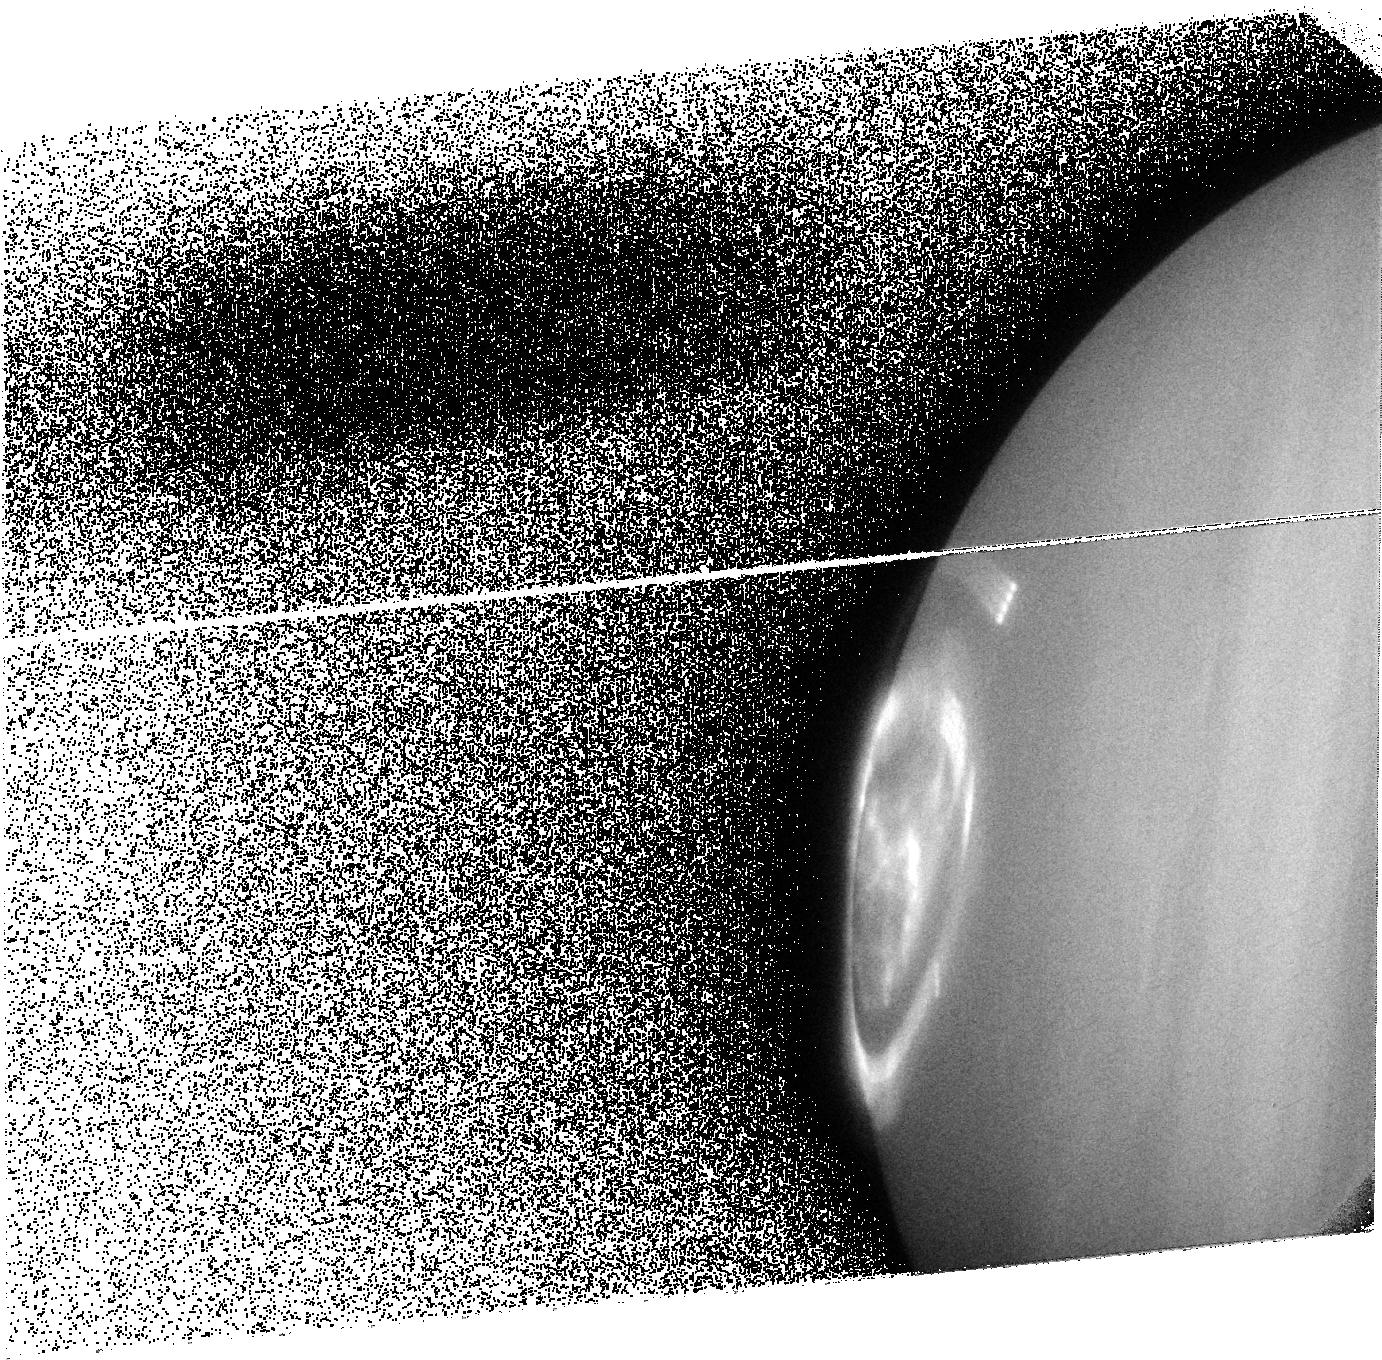
Target: JUPITERF. Instrument: ACS/SBC. Filter: F125LP. Exposure: 9 min. Observation ID: j93ea4030

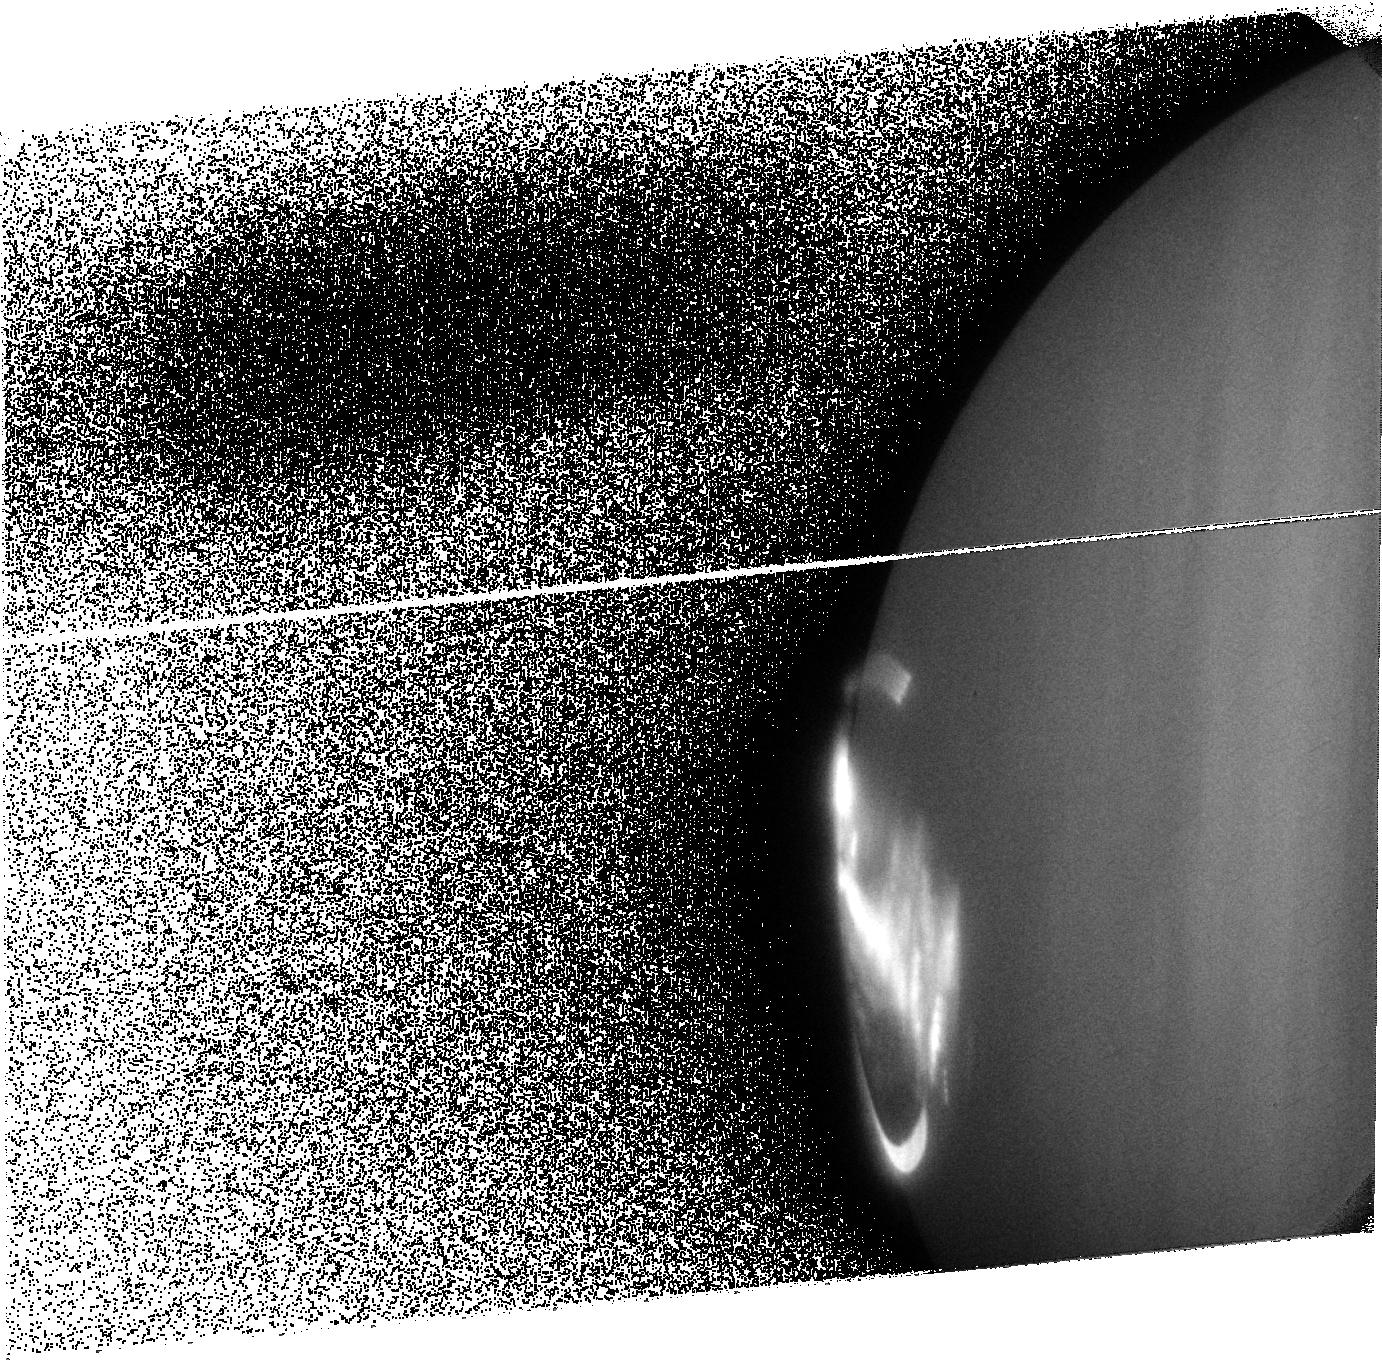
Target: JUPITERC. Instrument: ACS/SBC. Filter: F125LP. Exposure: 10 min. Observation ID: j93e03030

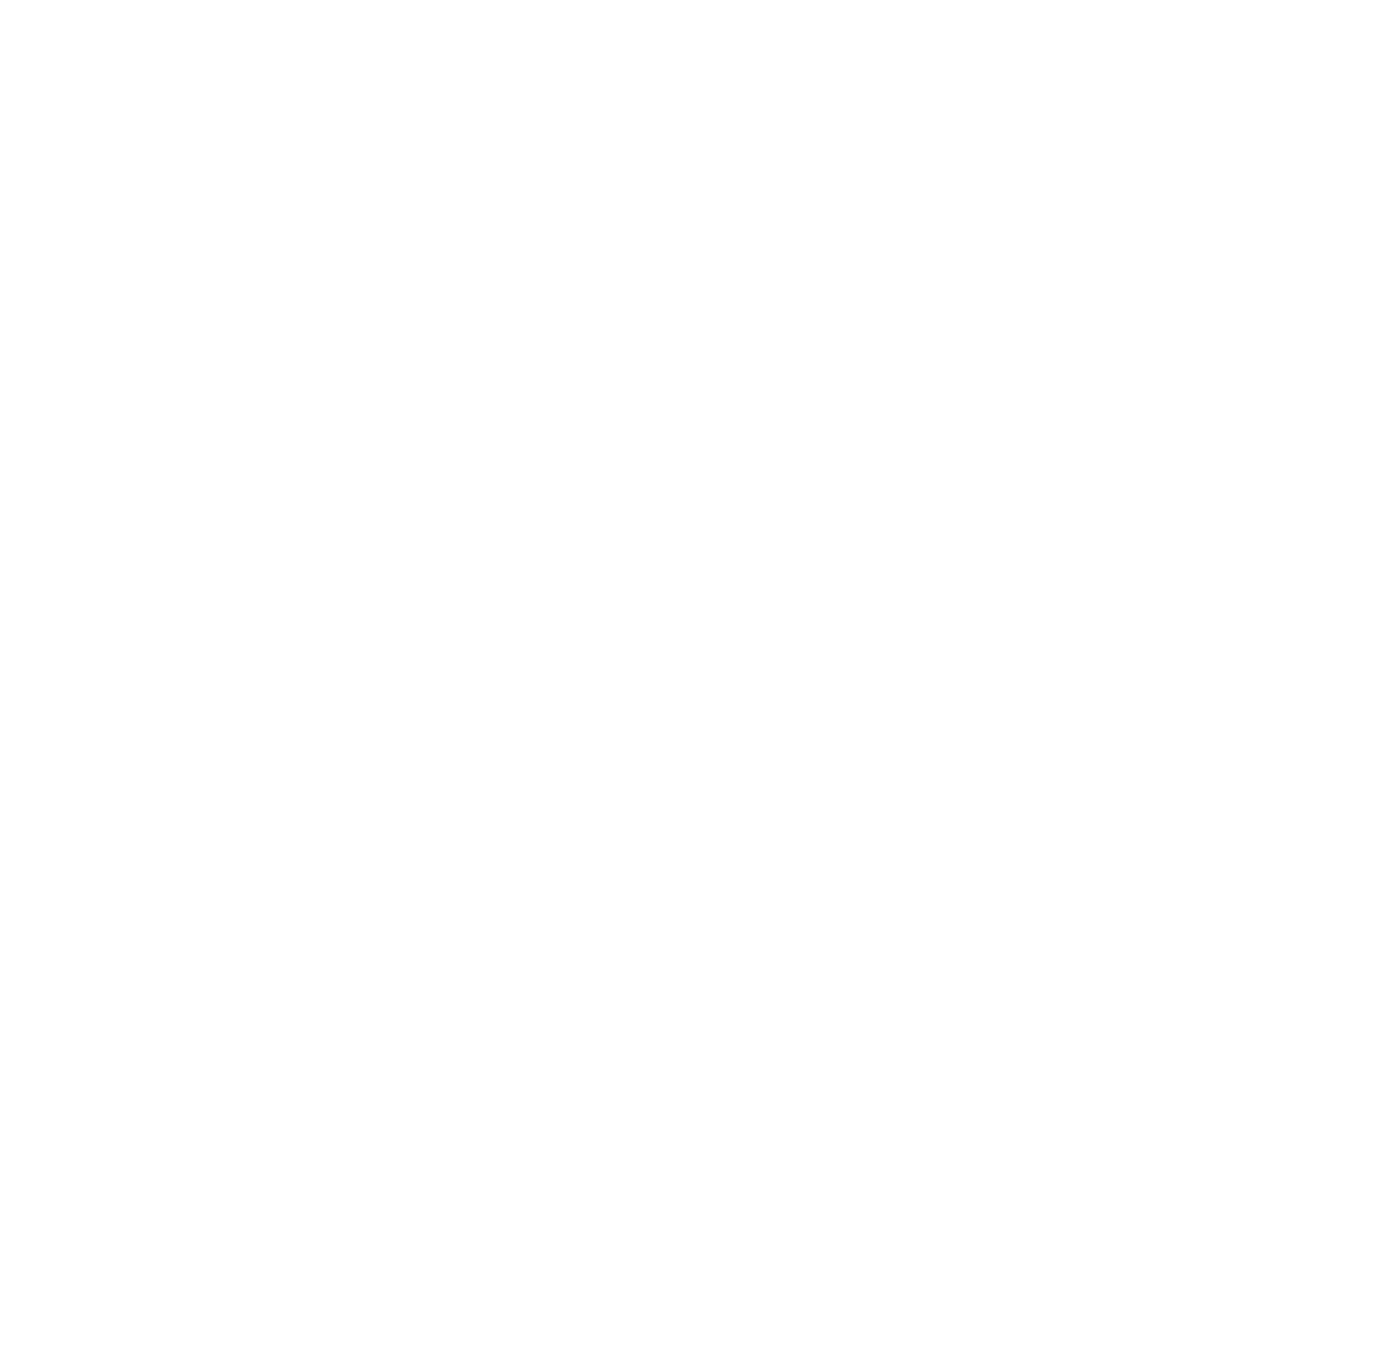
Target: JUPITERA. Instrument: ACS/SBC. Filter: F125LP. Exposure: 10 min. Observation ID: j93e02010

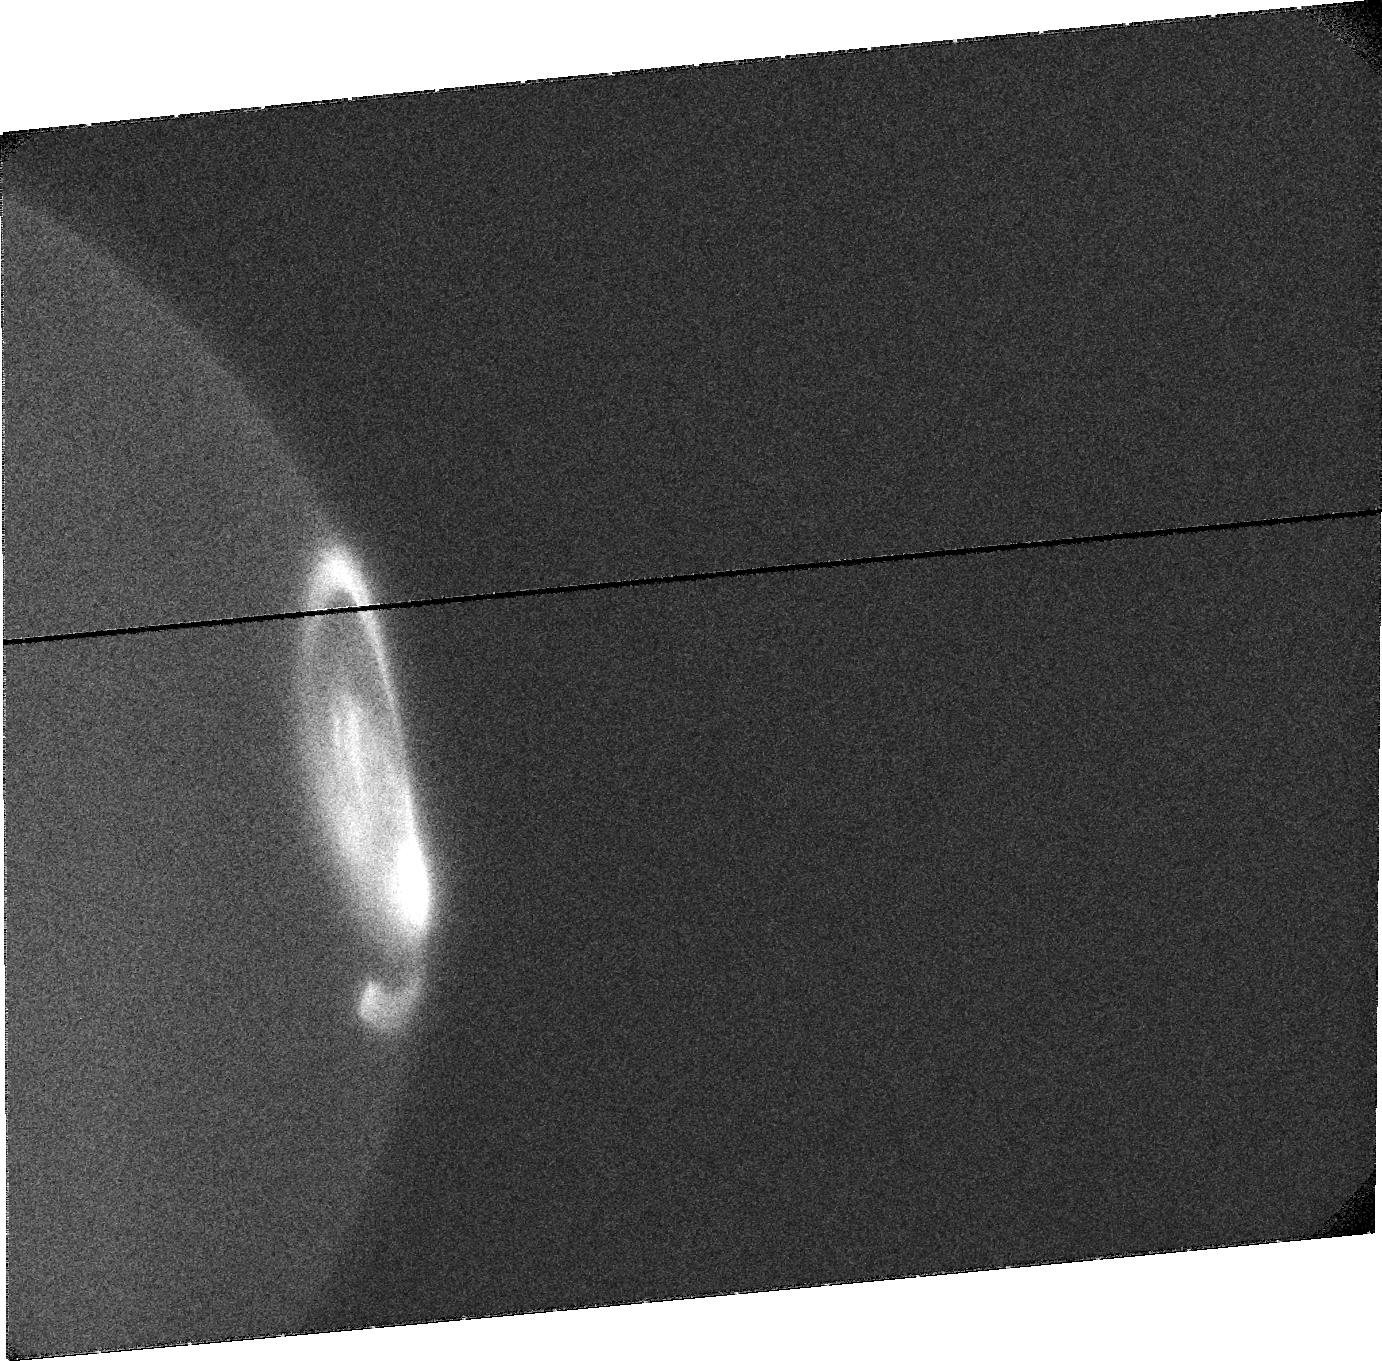
Target: JUPITERTEST1. Instrument: ACS/SBC. Filter: F122M. Exposure: 15 min. Observation ID: j93e01020

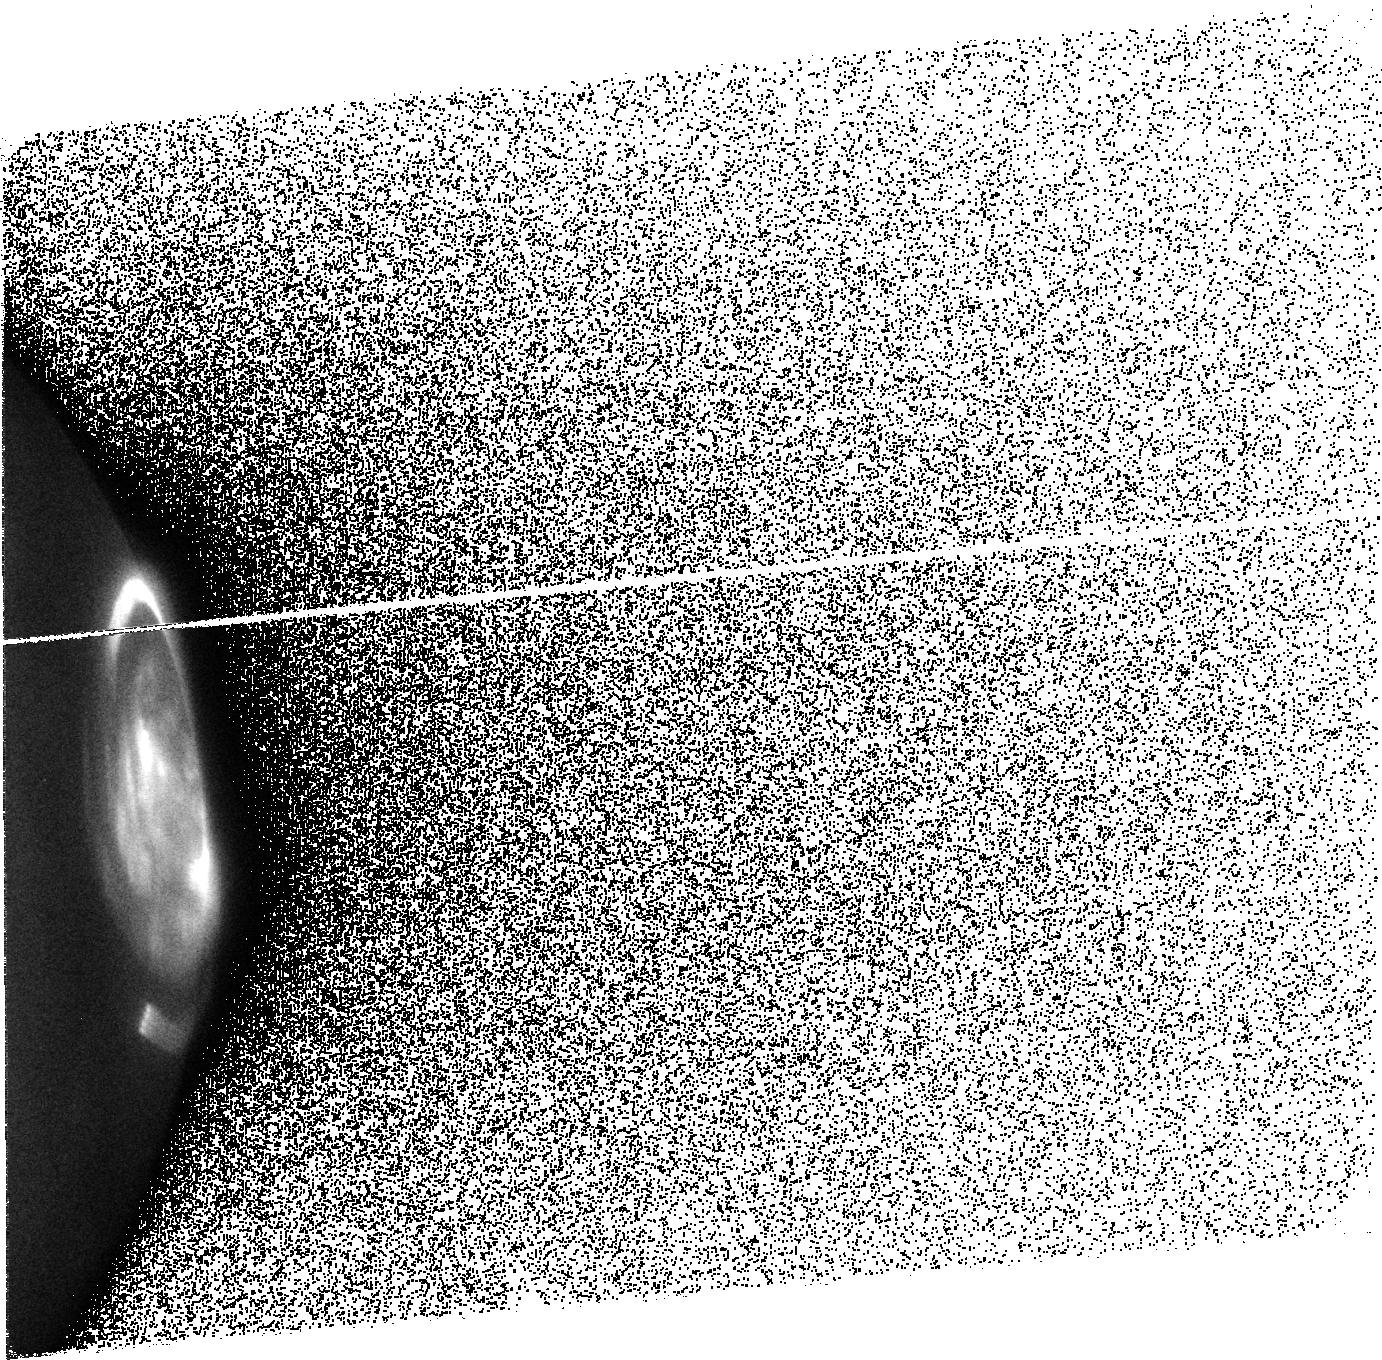
Target: JUPITERTEST2. Instrument: ACS/SBC. Filter: F140LP. Exposure: 9 min. Observation ID: j93ea1010

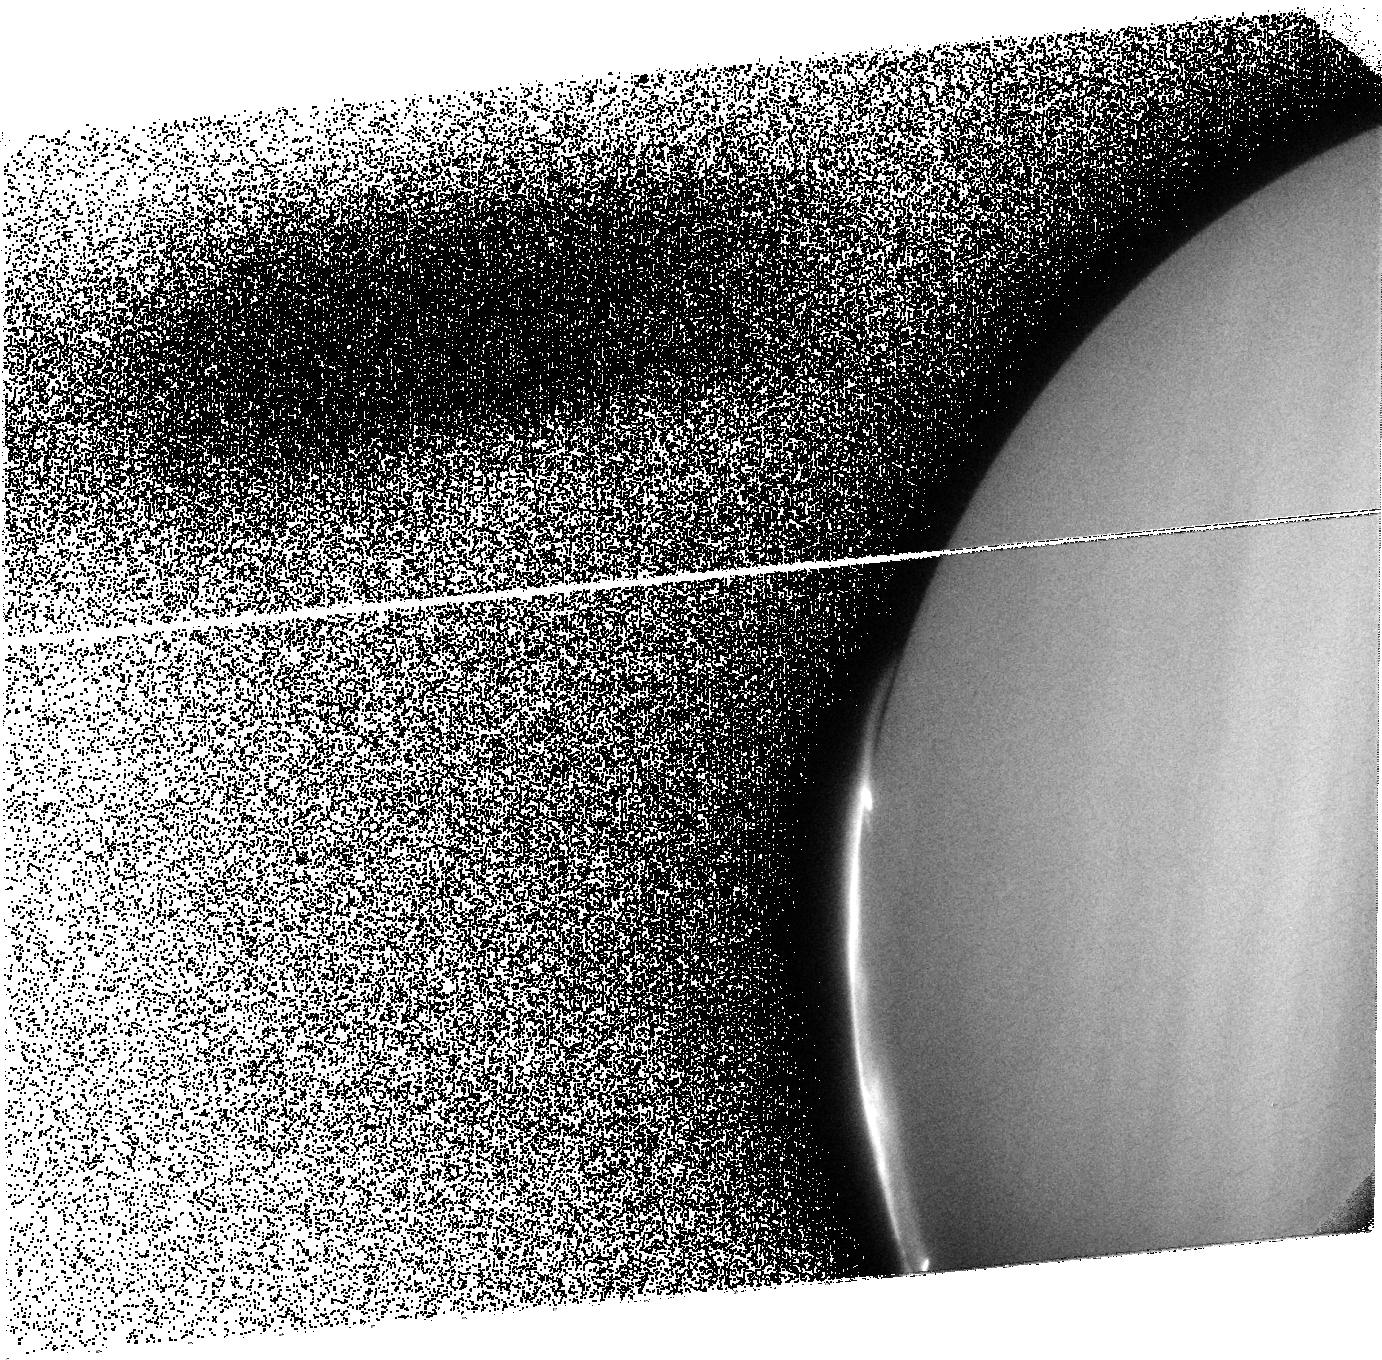
Target: JUPITERE. Instrument: ACS/SBC. Filter: F125LP. Exposure: 10 min. Observation ID: j93e04010

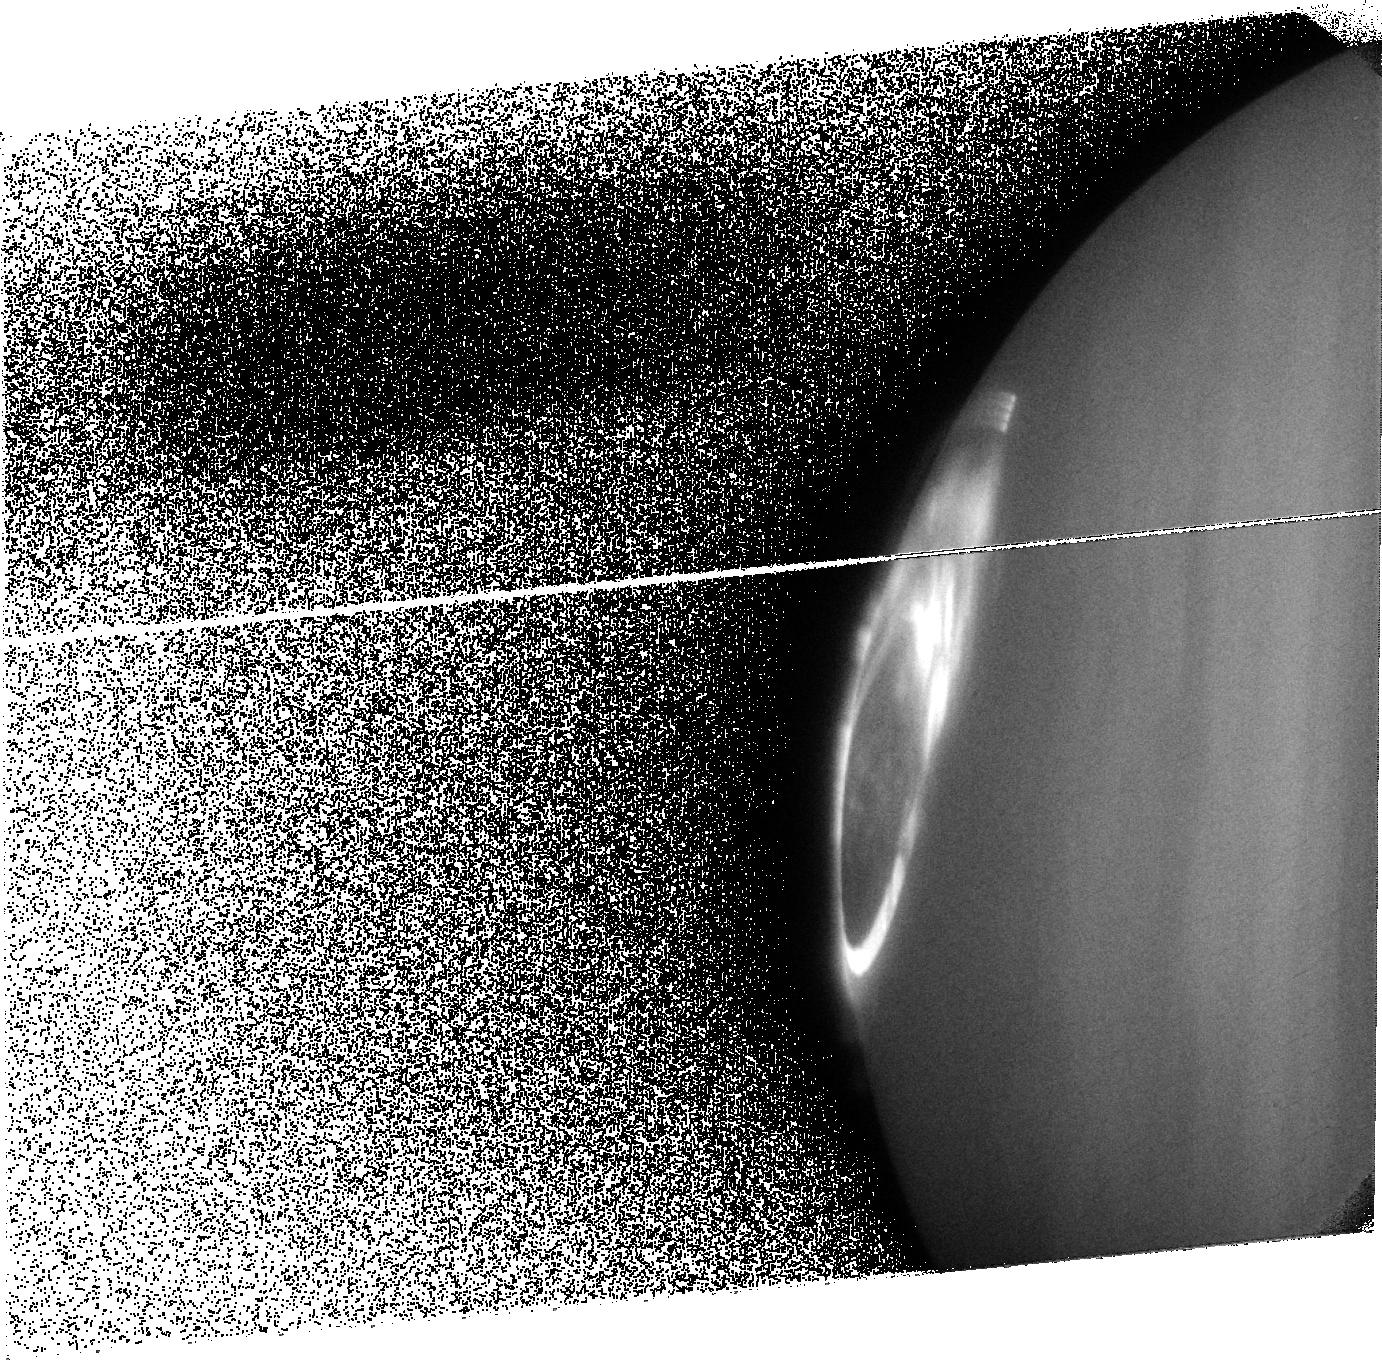
Target: JUPITERD. Instrument: ACS/SBC. Filter: F125LP. Exposure: 9 min. Observation ID: j93ea3030

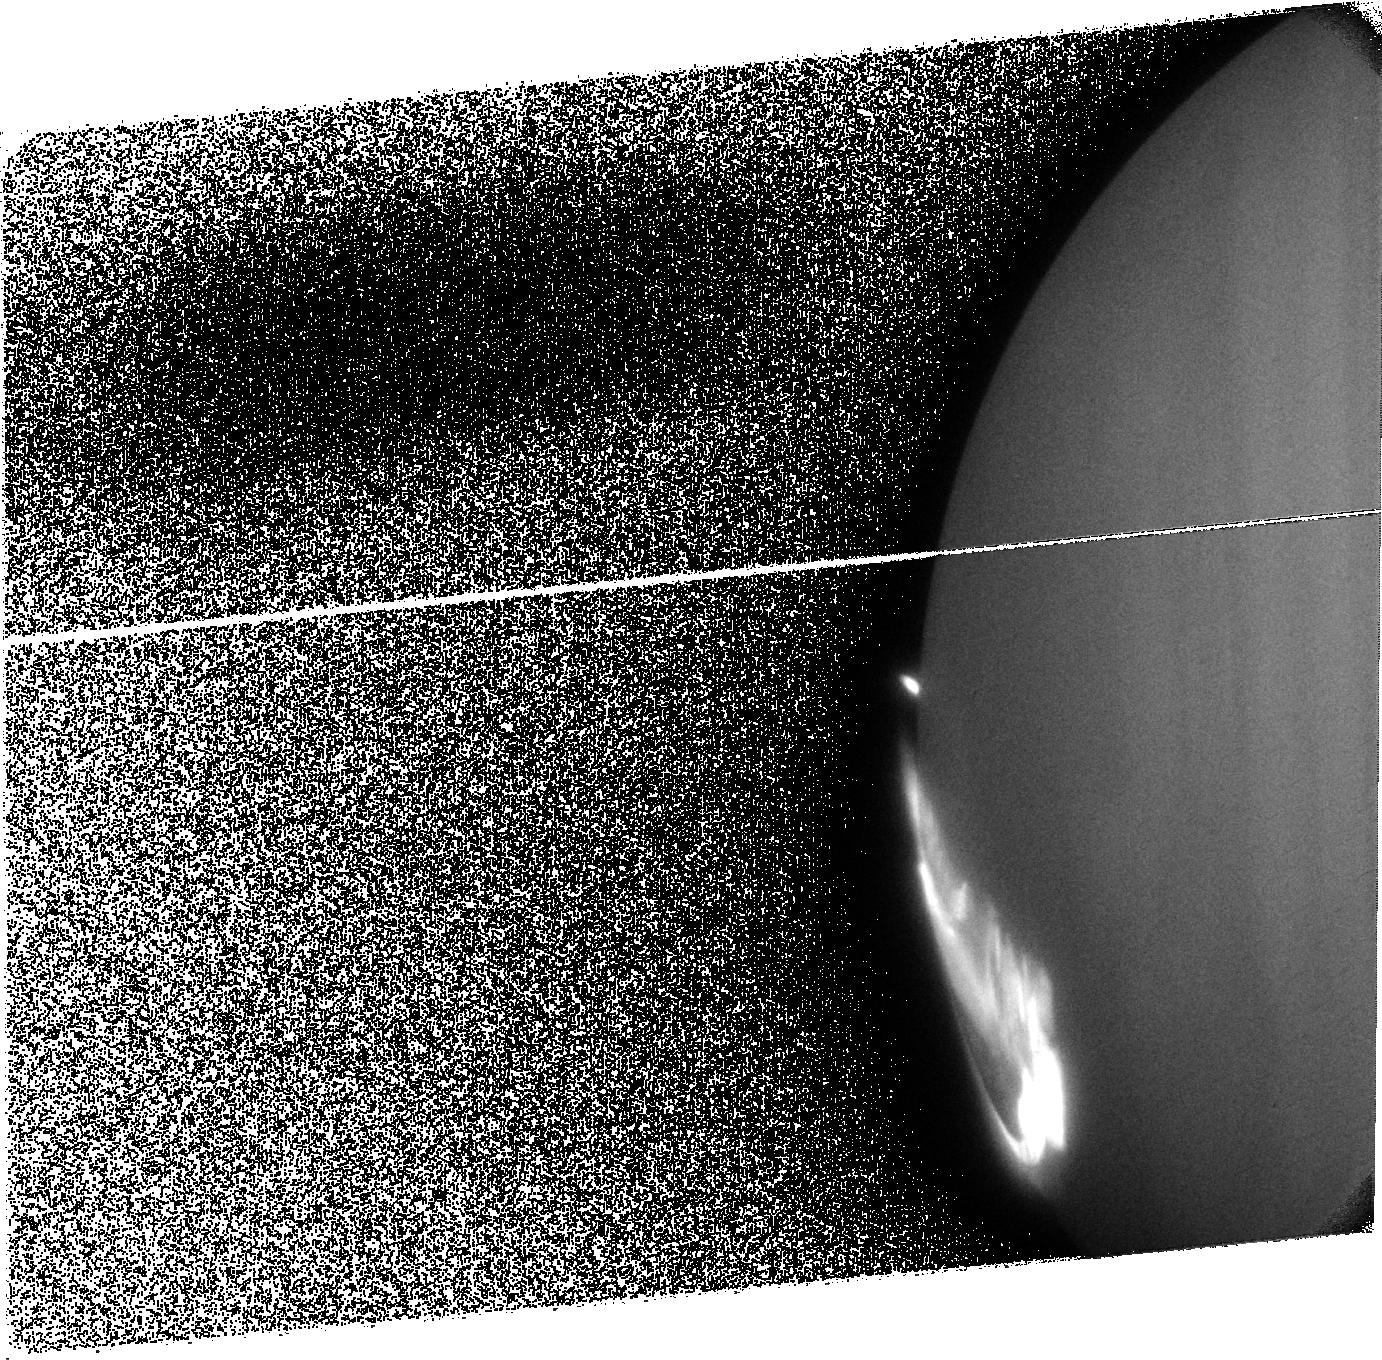
Target: JUPITERAX. Instrument: ACS/SBC. Filter: F125LP. Exposure: 10 min. Observation ID: j93e52010

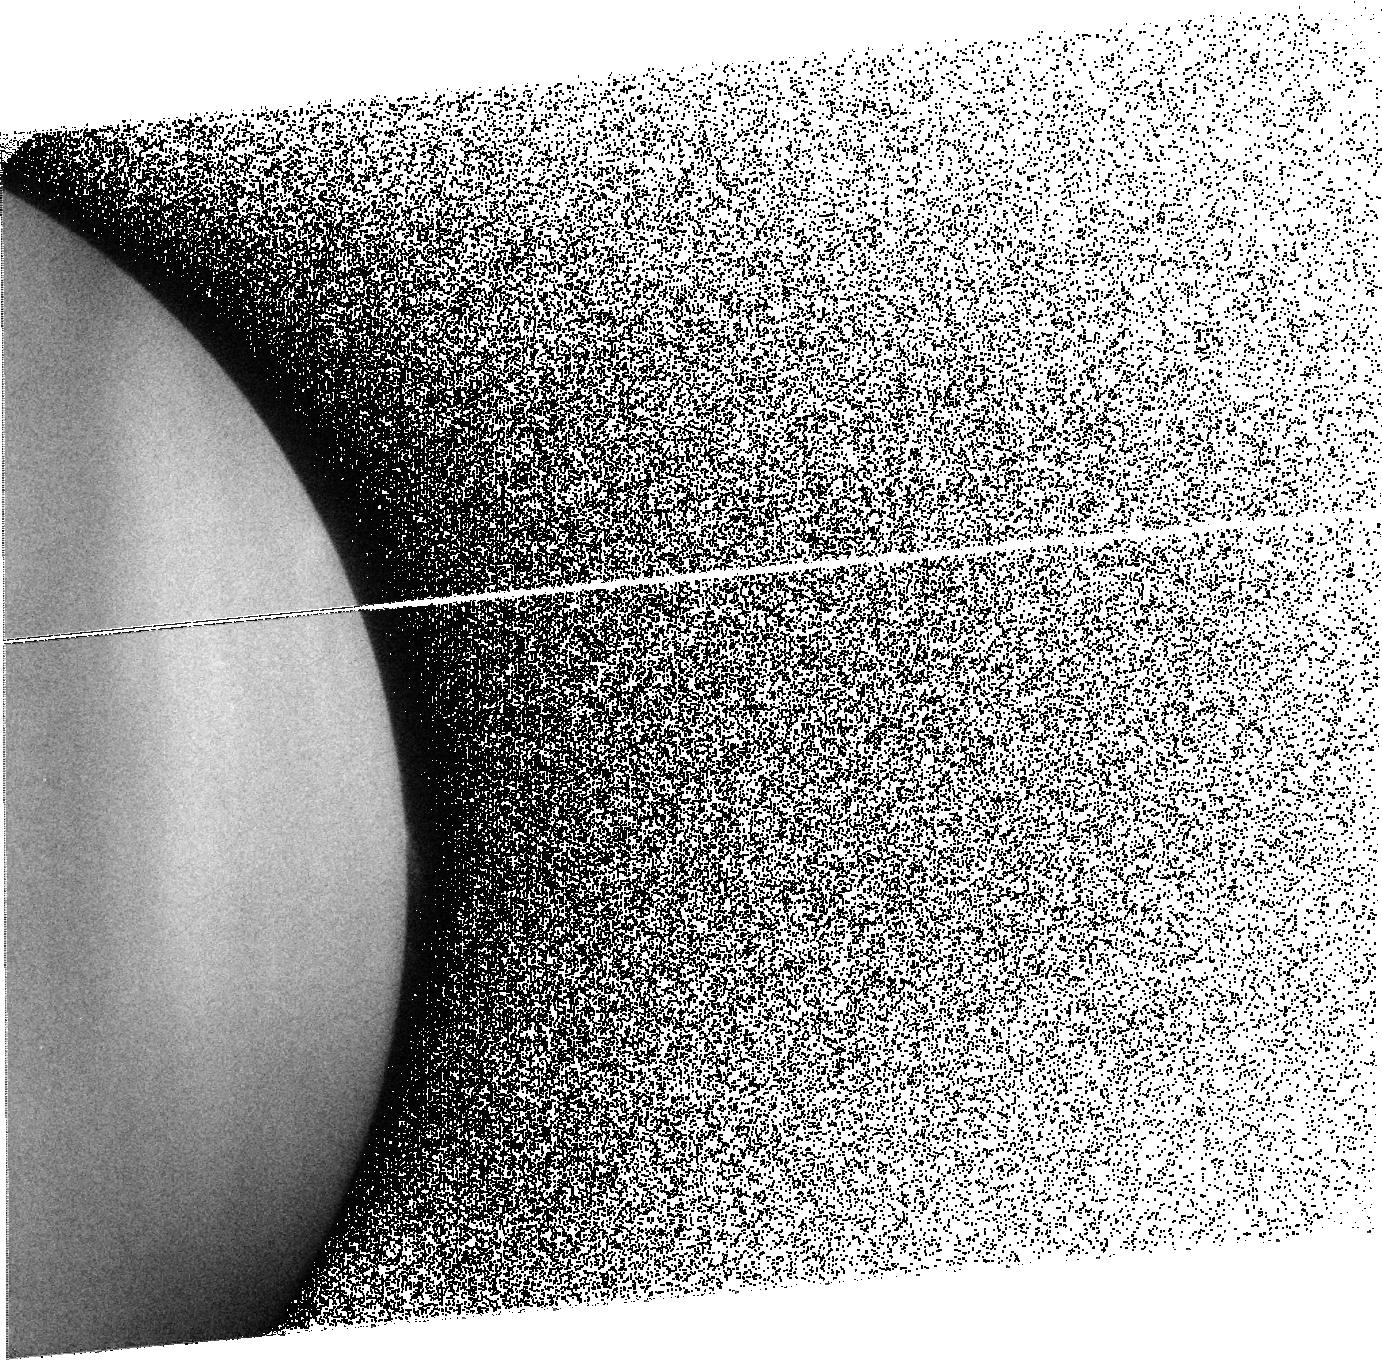
Target: JUPITERTEST1. Instrument: ACS/SBC. Filter: F165LP. Exposure: 12 min. Observation ID: j93e01010

Identification of a magnetic anomaly at Jupiter from satellite footprints (PI: Grodent, Denis C)

Repeated imaging of Jupiter's aurora has shown that the northern main oval has a distorted 'kidney bean' shape in the general range of 90-140? System III longitude, which appears unchanged since 1994. While it is more difficult to observe the conjugate regions in the southern aurora, no corresponding distortion appears in the south. Recent improved accuracy in locating the satellite footprint auroral emissions has provided new information about the geometry of Jupiter's magnetic field in this and other areas. The study of the magnetic field provides us with insight into the state of matter and the dynamics deep down Jupiter. There is currently no other way to do this from orbit. The persistent pattern of the main oval implies a disturbance of the local magnetic field, and the increased latitudinal separation of the locus of satellite footprints from each other and from the main oval implies a locally weaker field strength. It is possible that these phenomena result from a magnetic anomaly in Jupiter's intrinsic magnetic field, as was proposed by A. Dessler in the 1970's. There is presently only limited evidence from the scarcity of auroral footprints observed in this longitude range. We propose to obtain HST UV images with specific observing geometries of Jupiter to determine the locations of the auroral footprints of Io, Europa, and Ganymede in cycle 13 to accurately determine the magnetic field geometry in the suggested anomaly region, and to either confirm or refute the suggestion of a local magnetic anomaly.